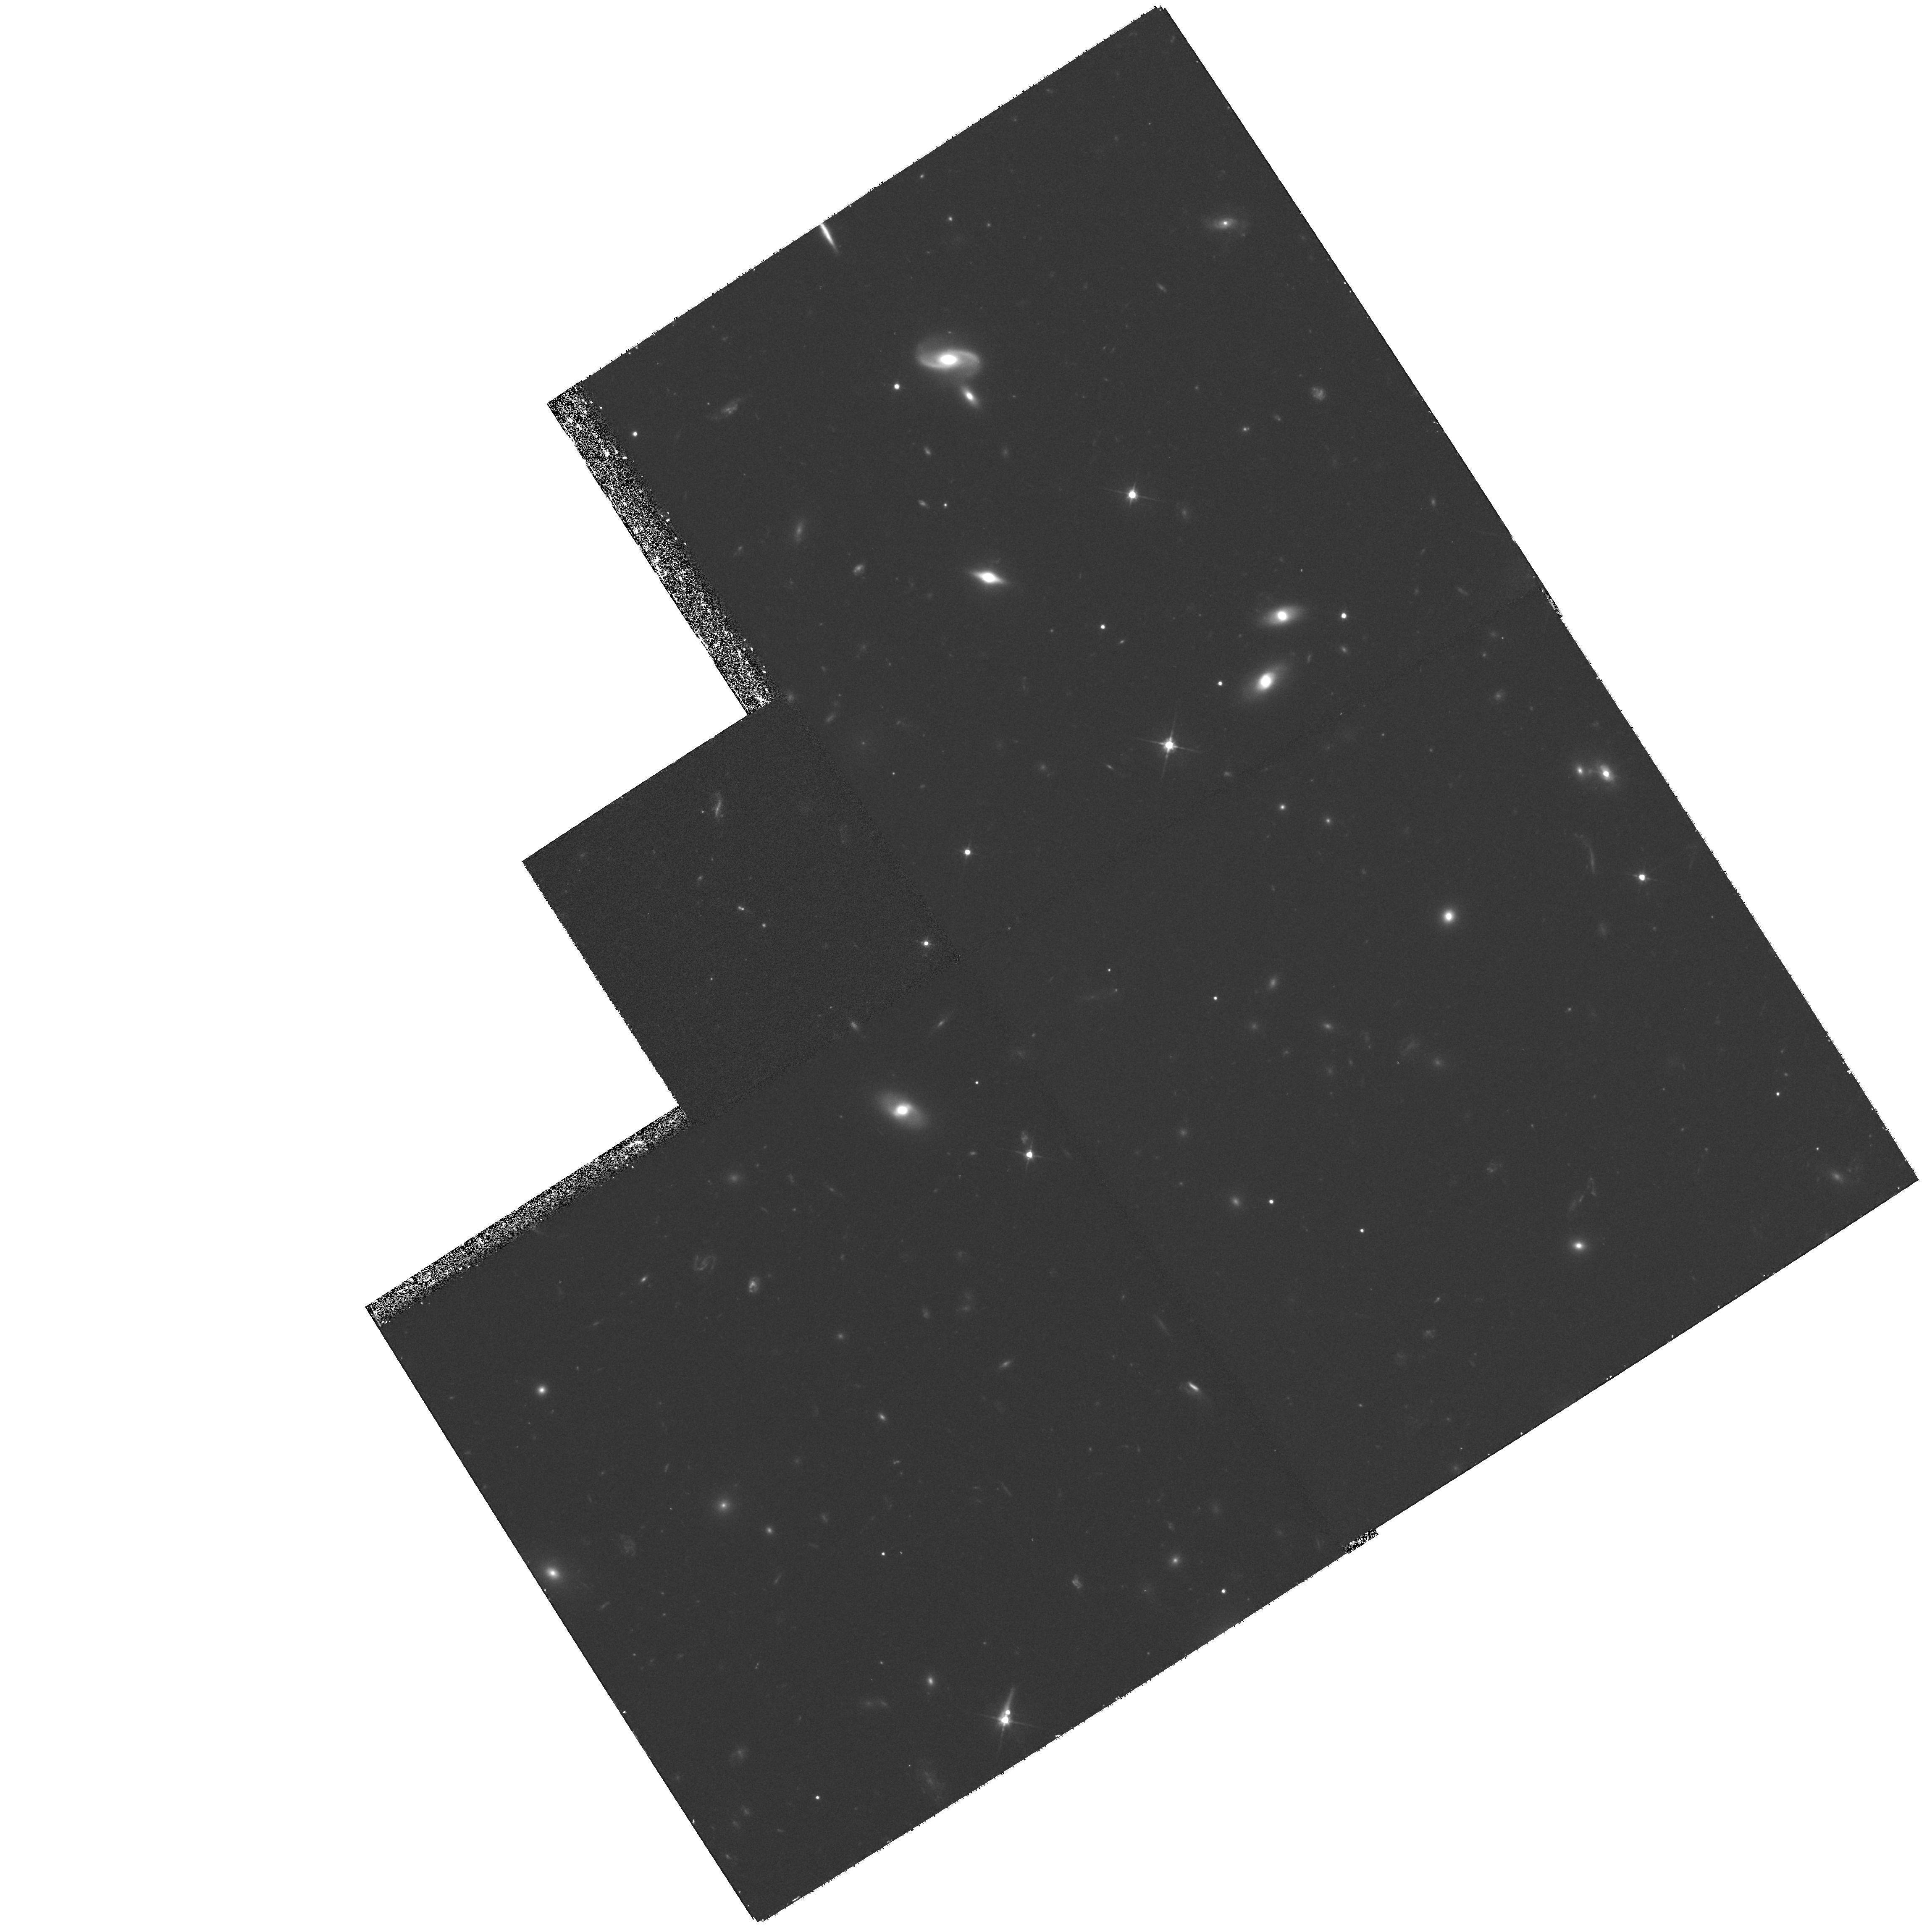
Target: ABELL0868-ENE
Instrument: WFPC2/PC
Filter: F606W
Exposure: 1.2 h
Observation ID: hst_8203_06_wfpc2_pc_f606w_u5cz06

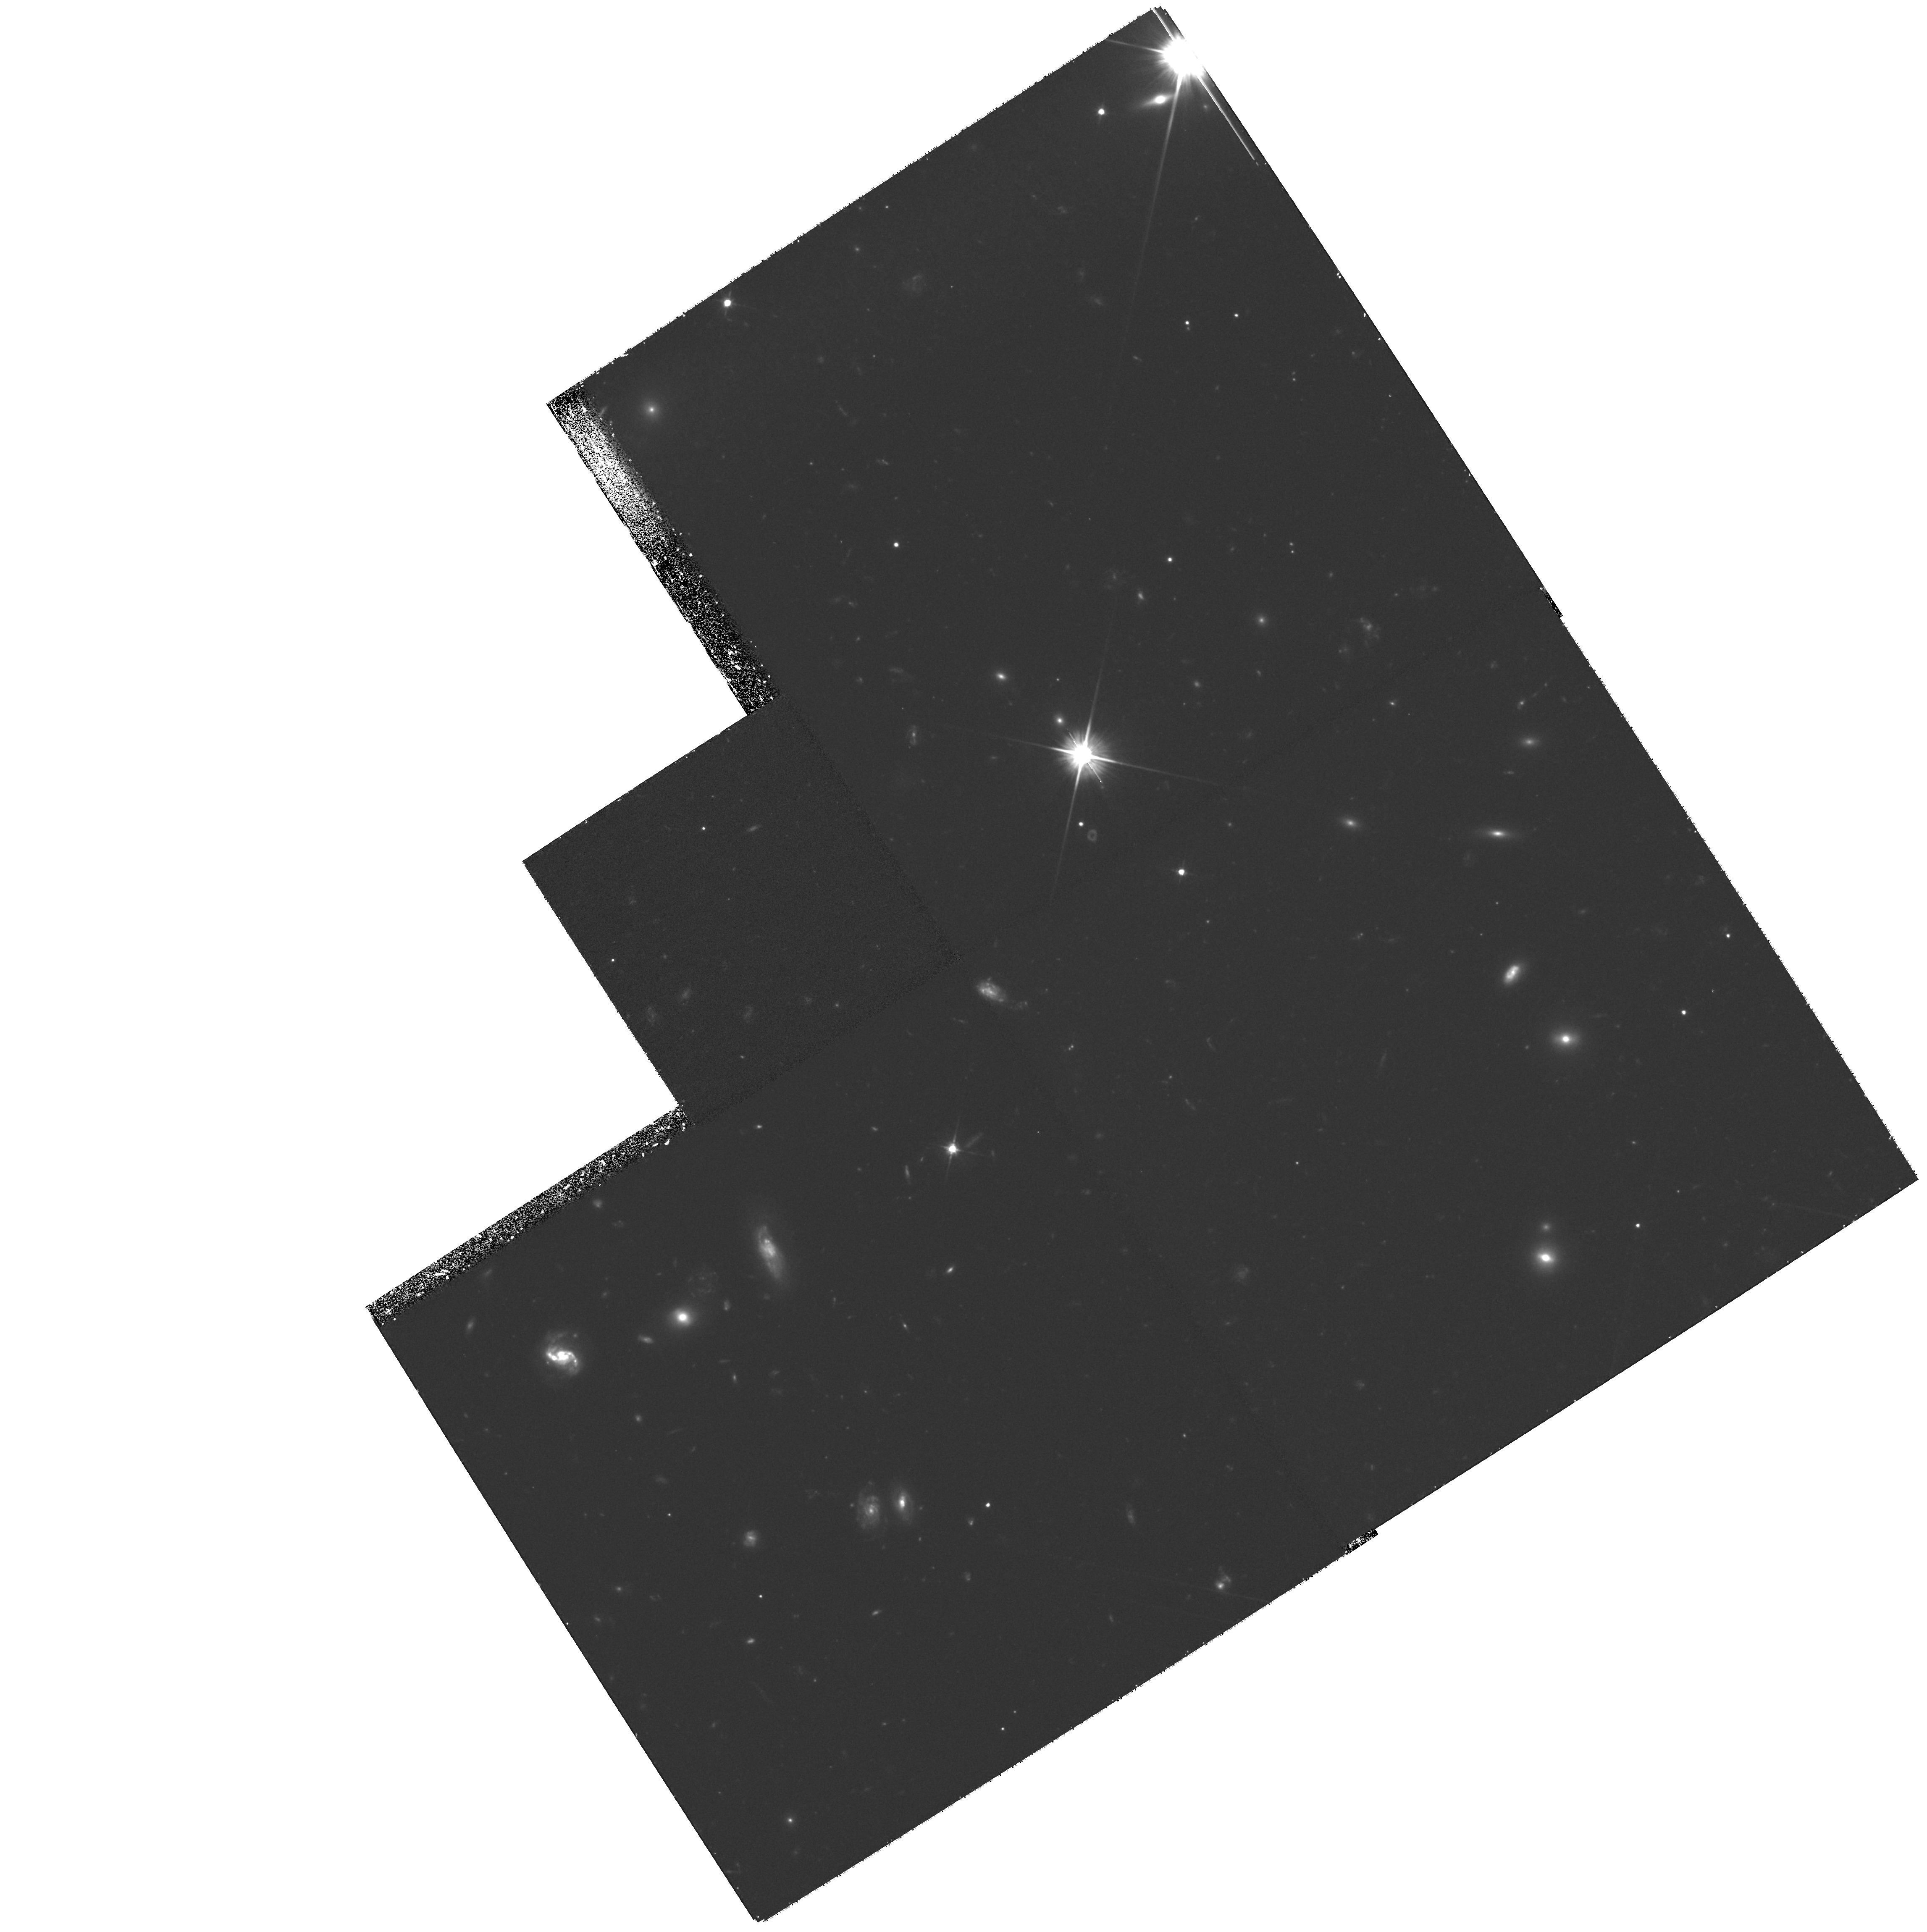
Target: ABELL0868-S
Instrument: WFPC2/PC
Filter: F606W
Exposure: 1.2 h
Observation ID: hst_8203_02_wfpc2_pc_f606w_u5cz02

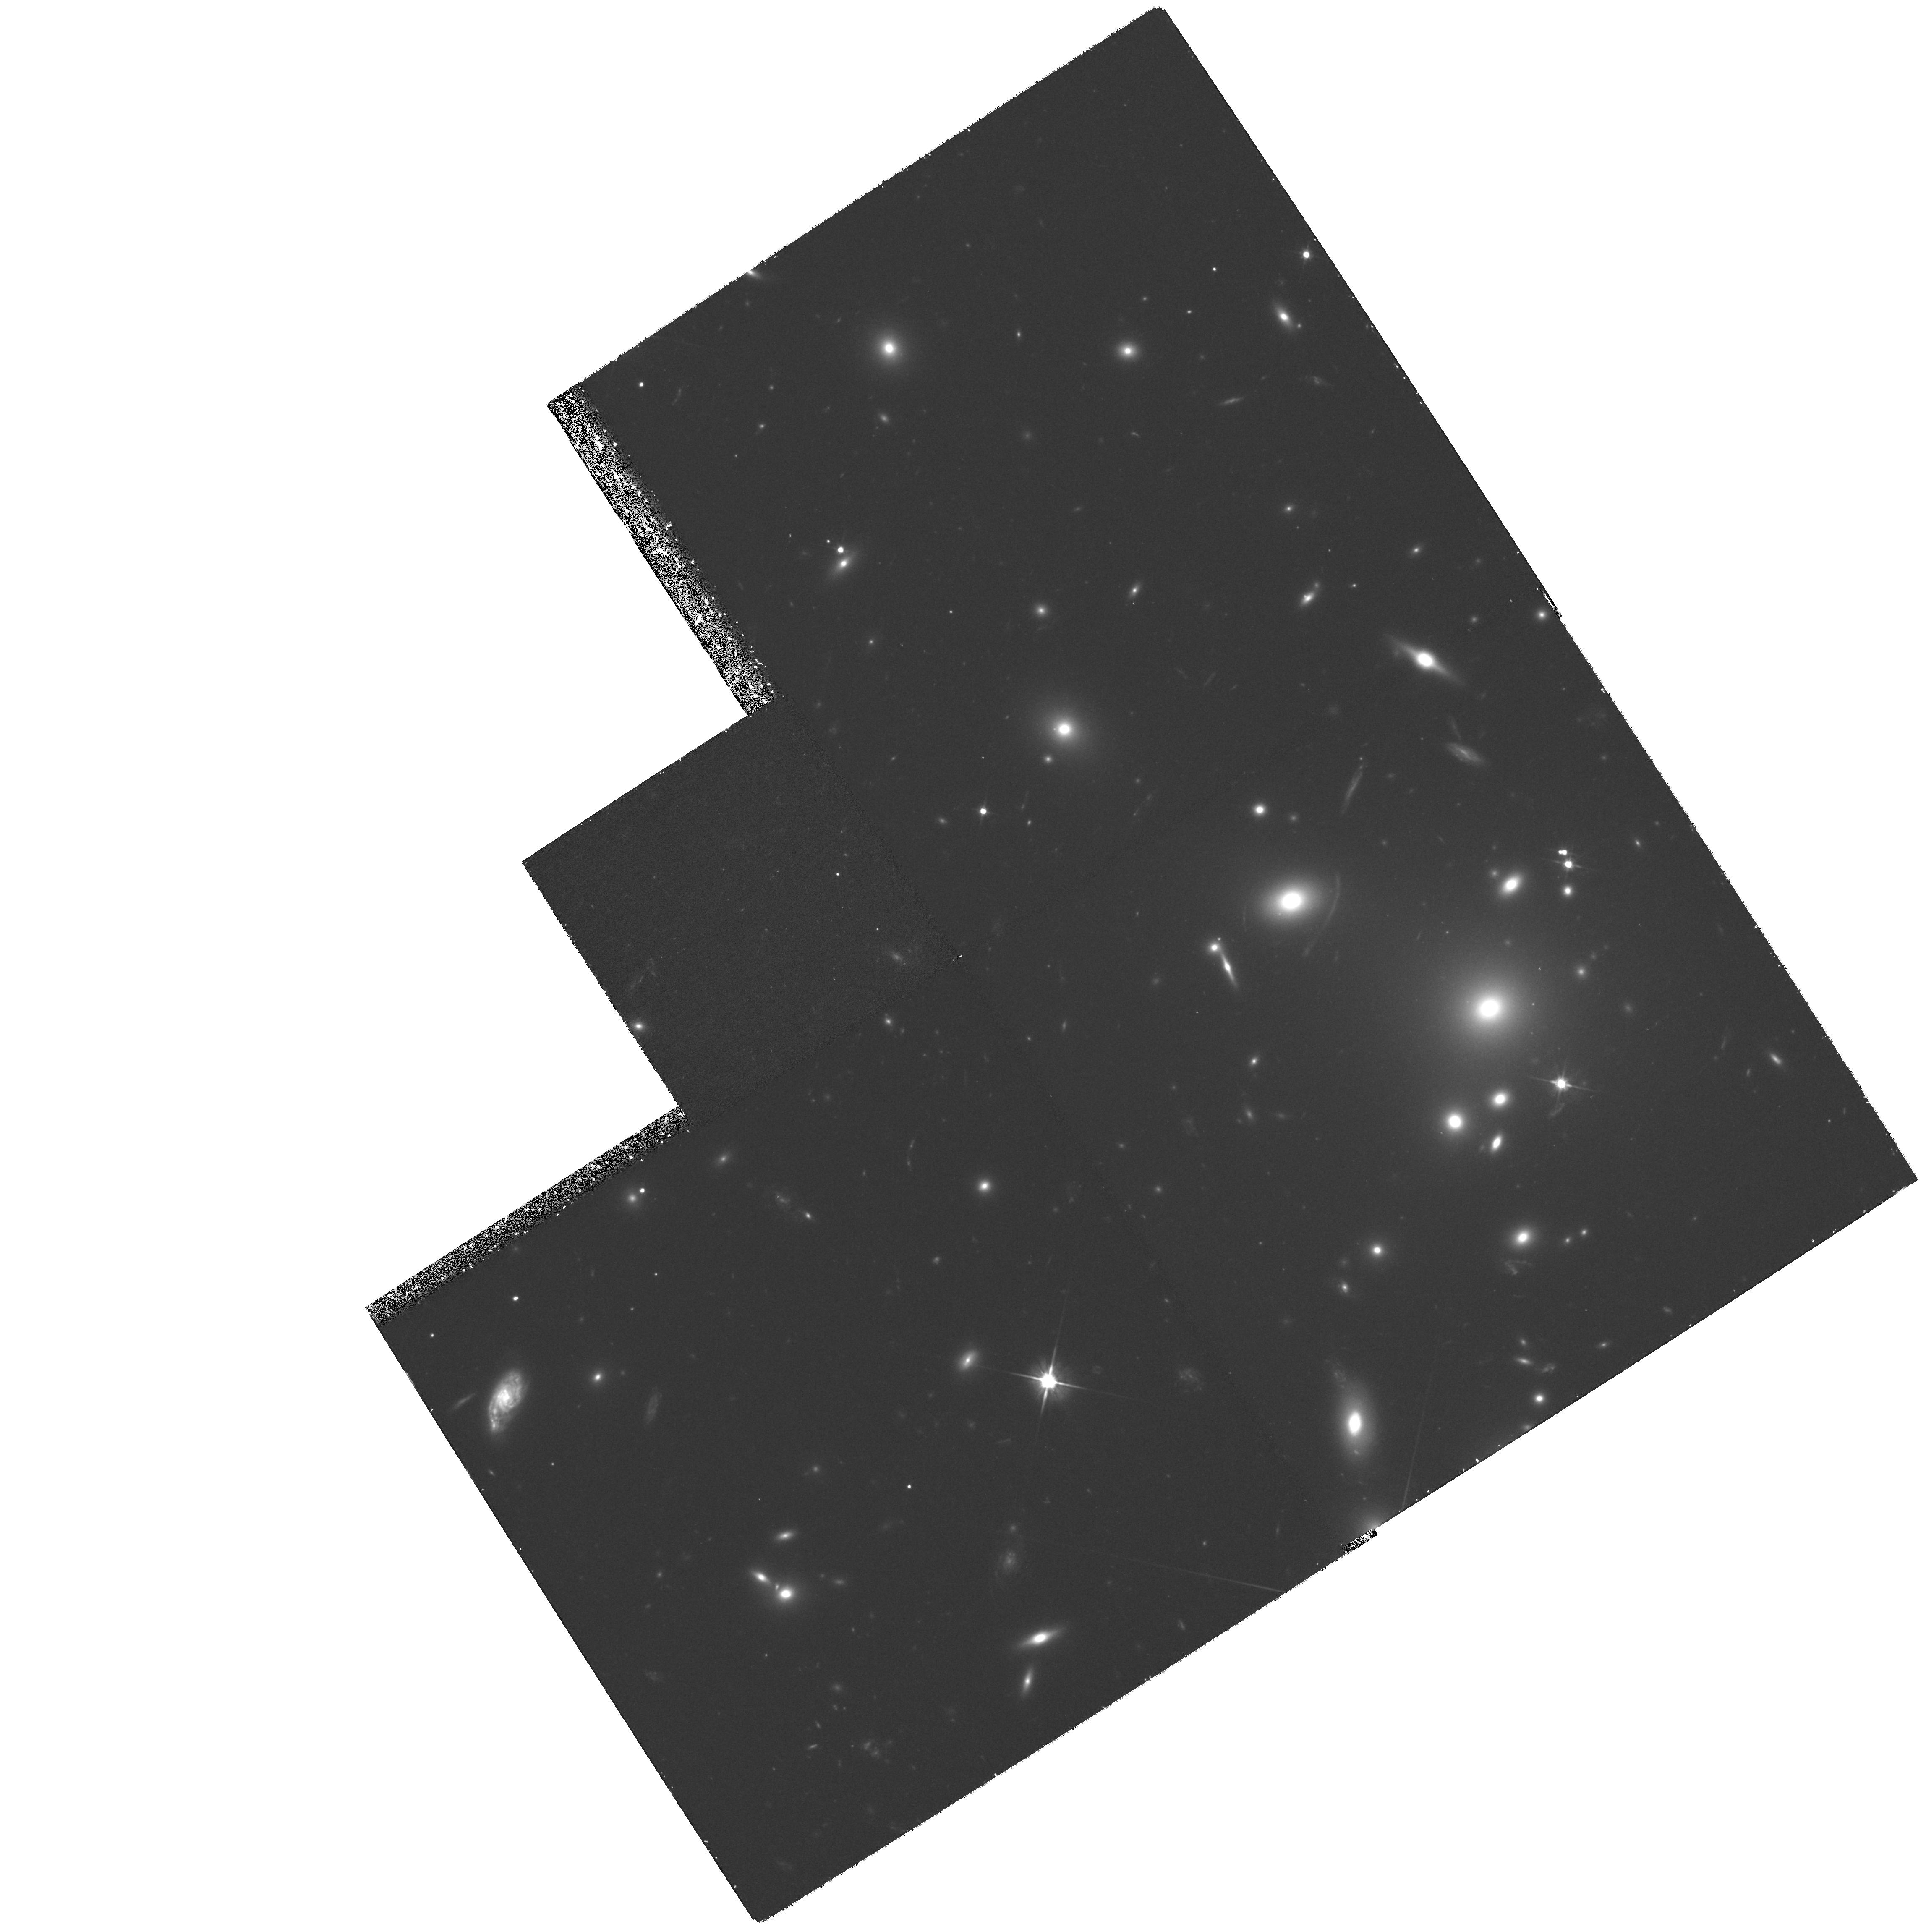
Target: ABELL0868-N
Instrument: WFPC2/PC
Filter: F606W
Exposure: 1.2 h
Observation ID: hst_8203_05_wfpc2_pc_f606w_u5cz05

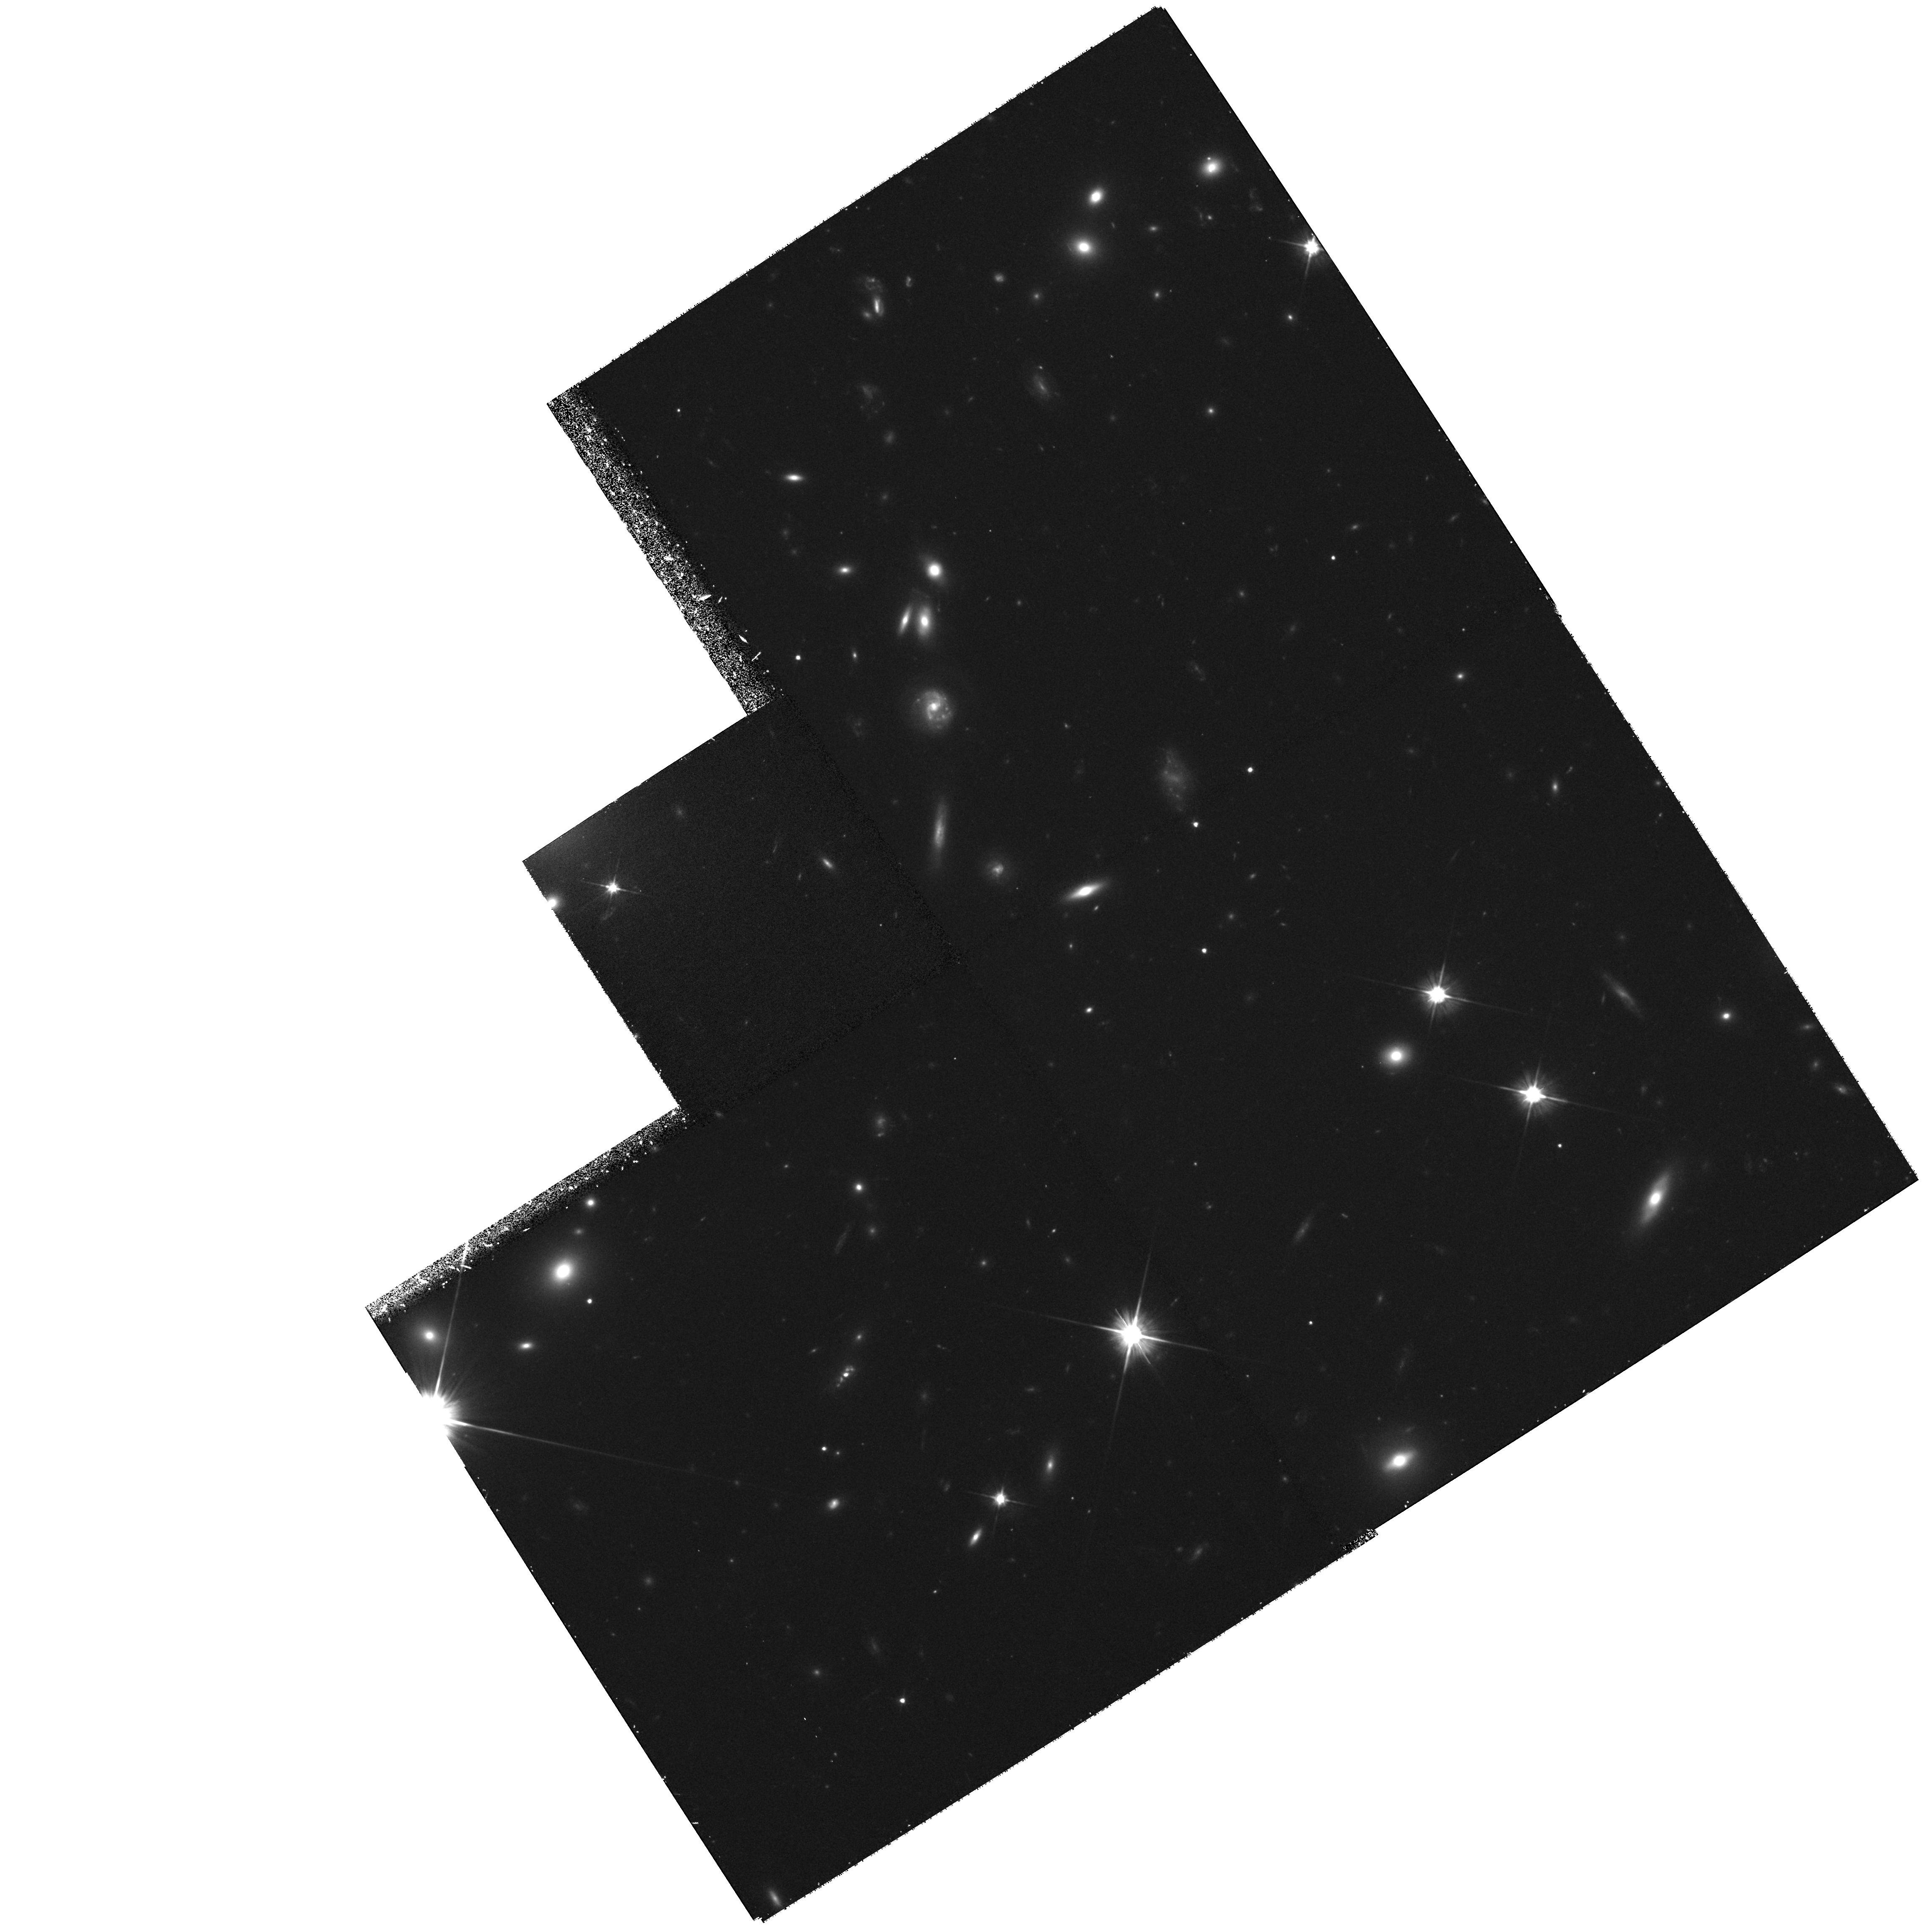
Target: ABELL0868-WNW
Instrument: WFPC2/PC
Filter: F606W
Exposure: 55 min
Observation ID: hst_8203_04_wfpc2_pc_f606w_u5cz04

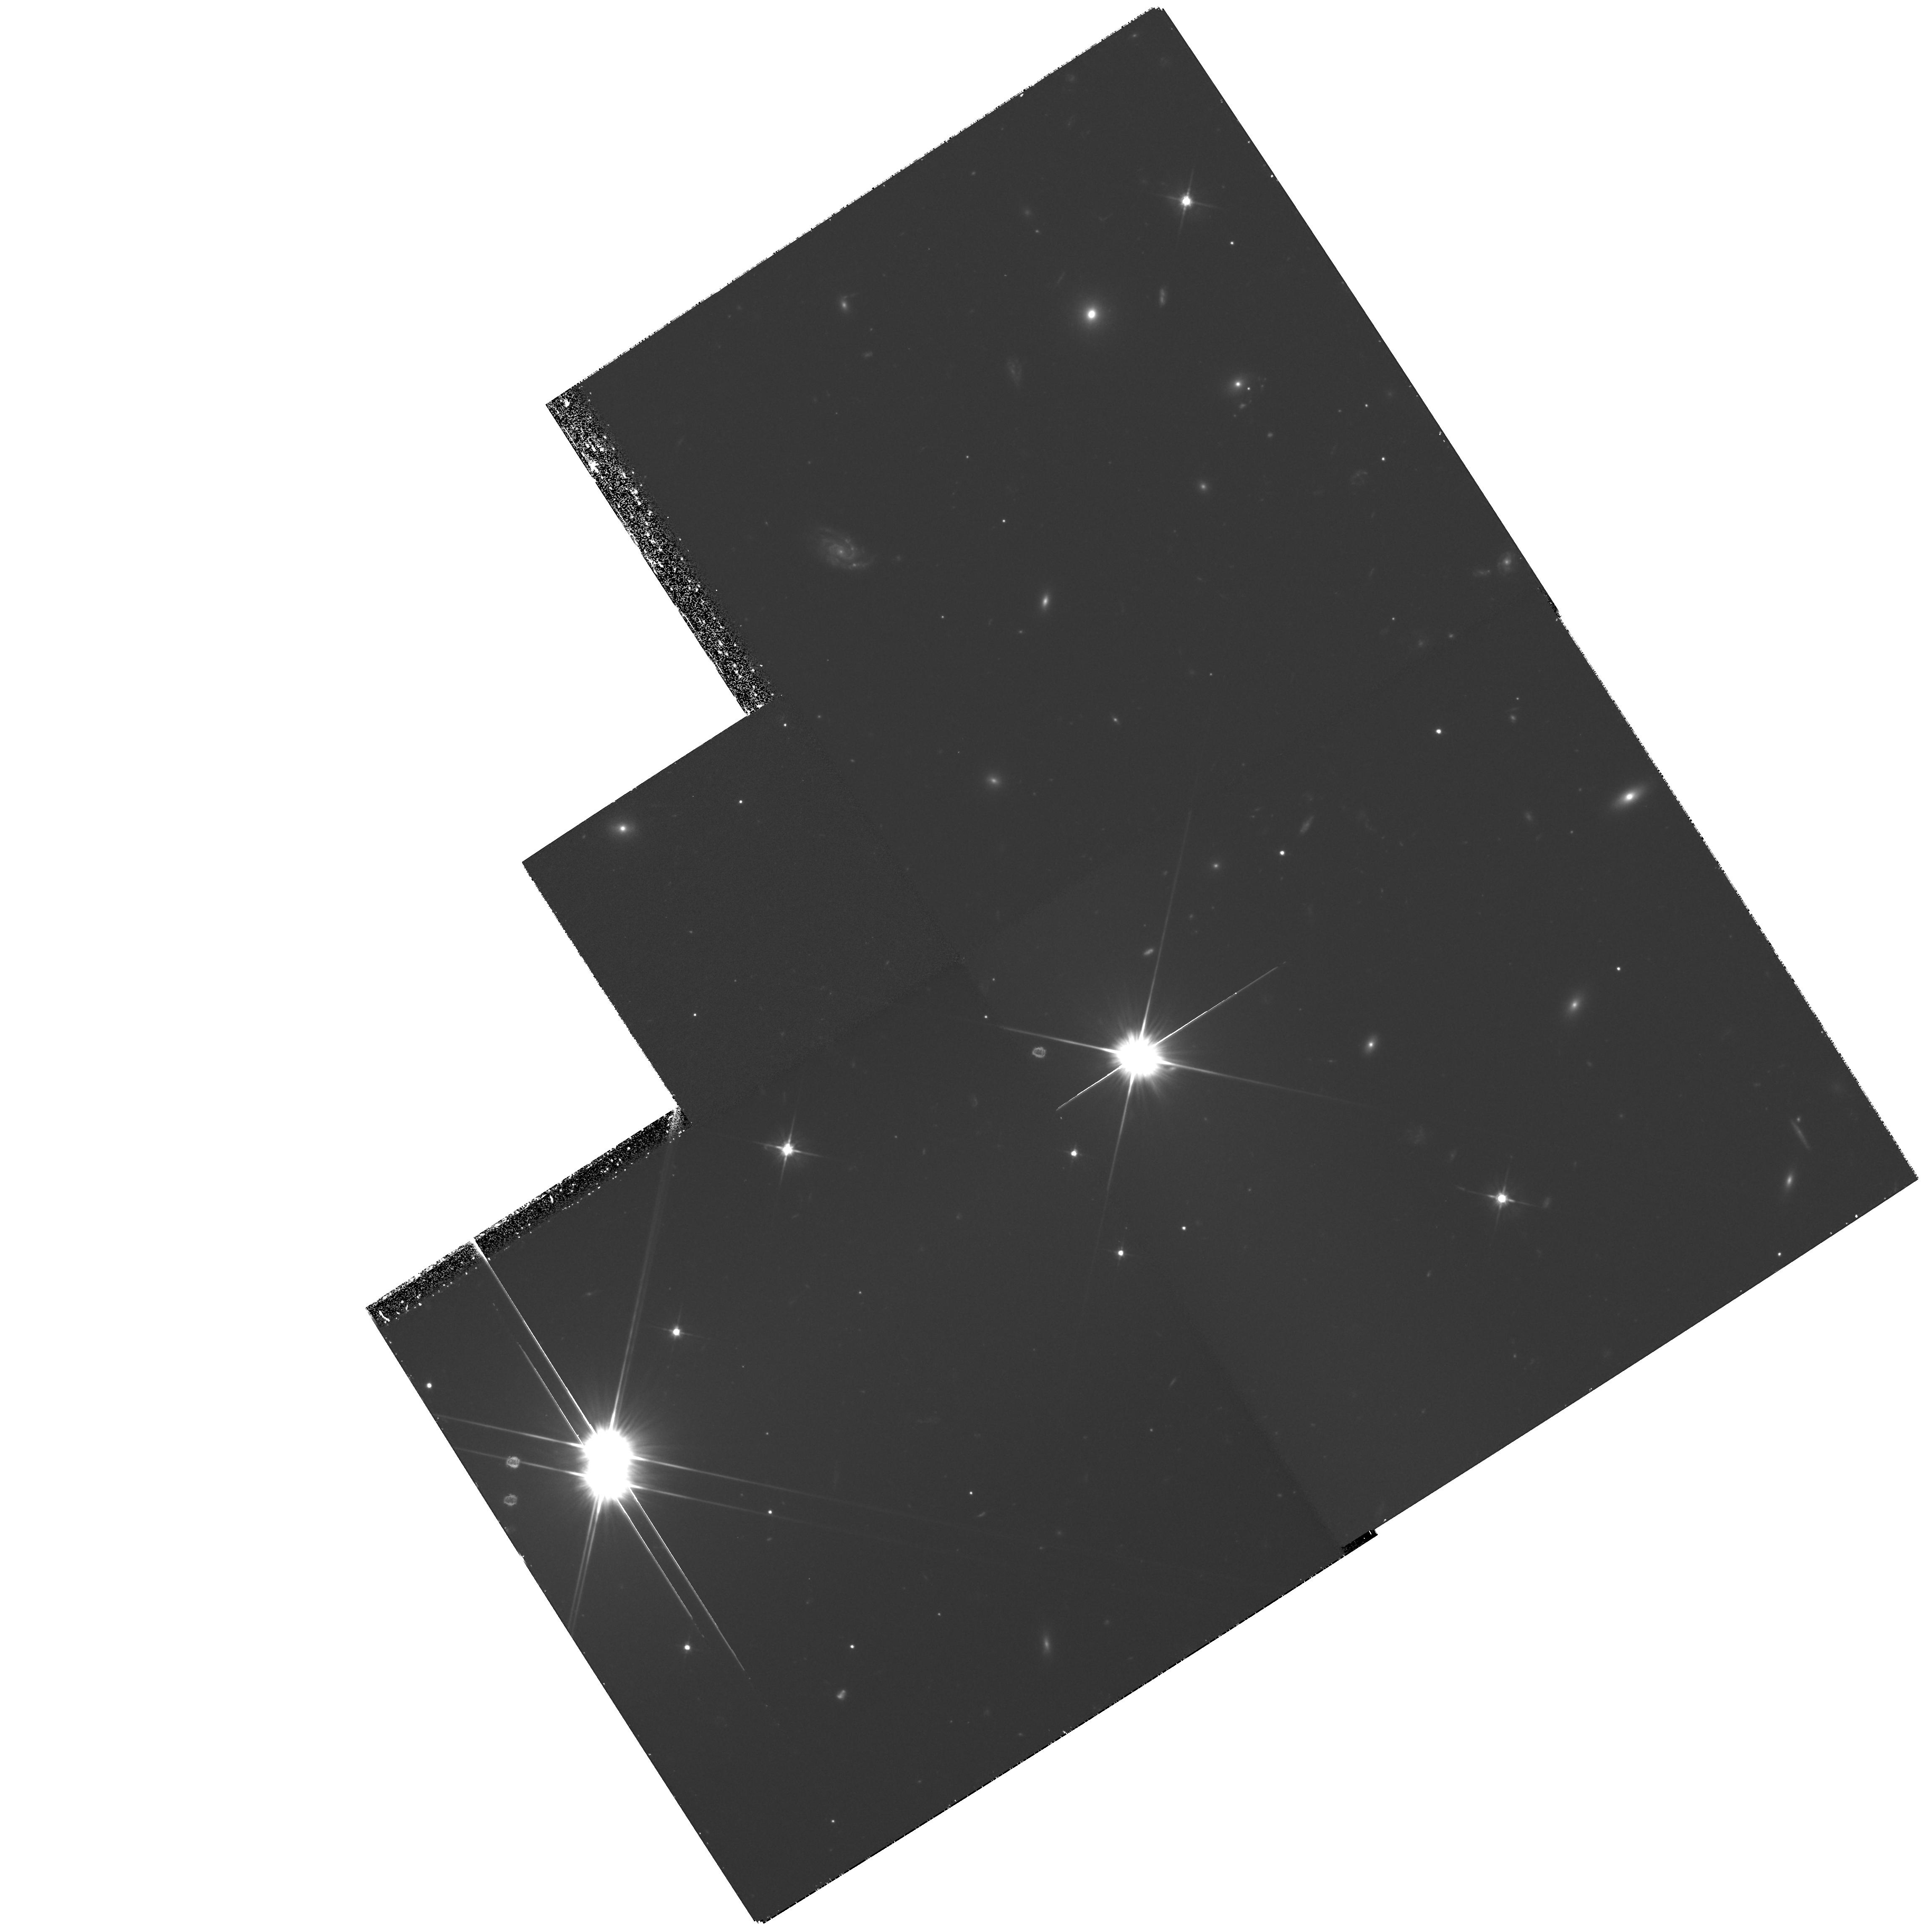
Target: ABELL0868-WSW
Instrument: WFPC2/PC
Filter: F606W
Exposure: 1.2 h
Observation ID: hst_8203_01_wfpc2_pc_f606w_u5cz01

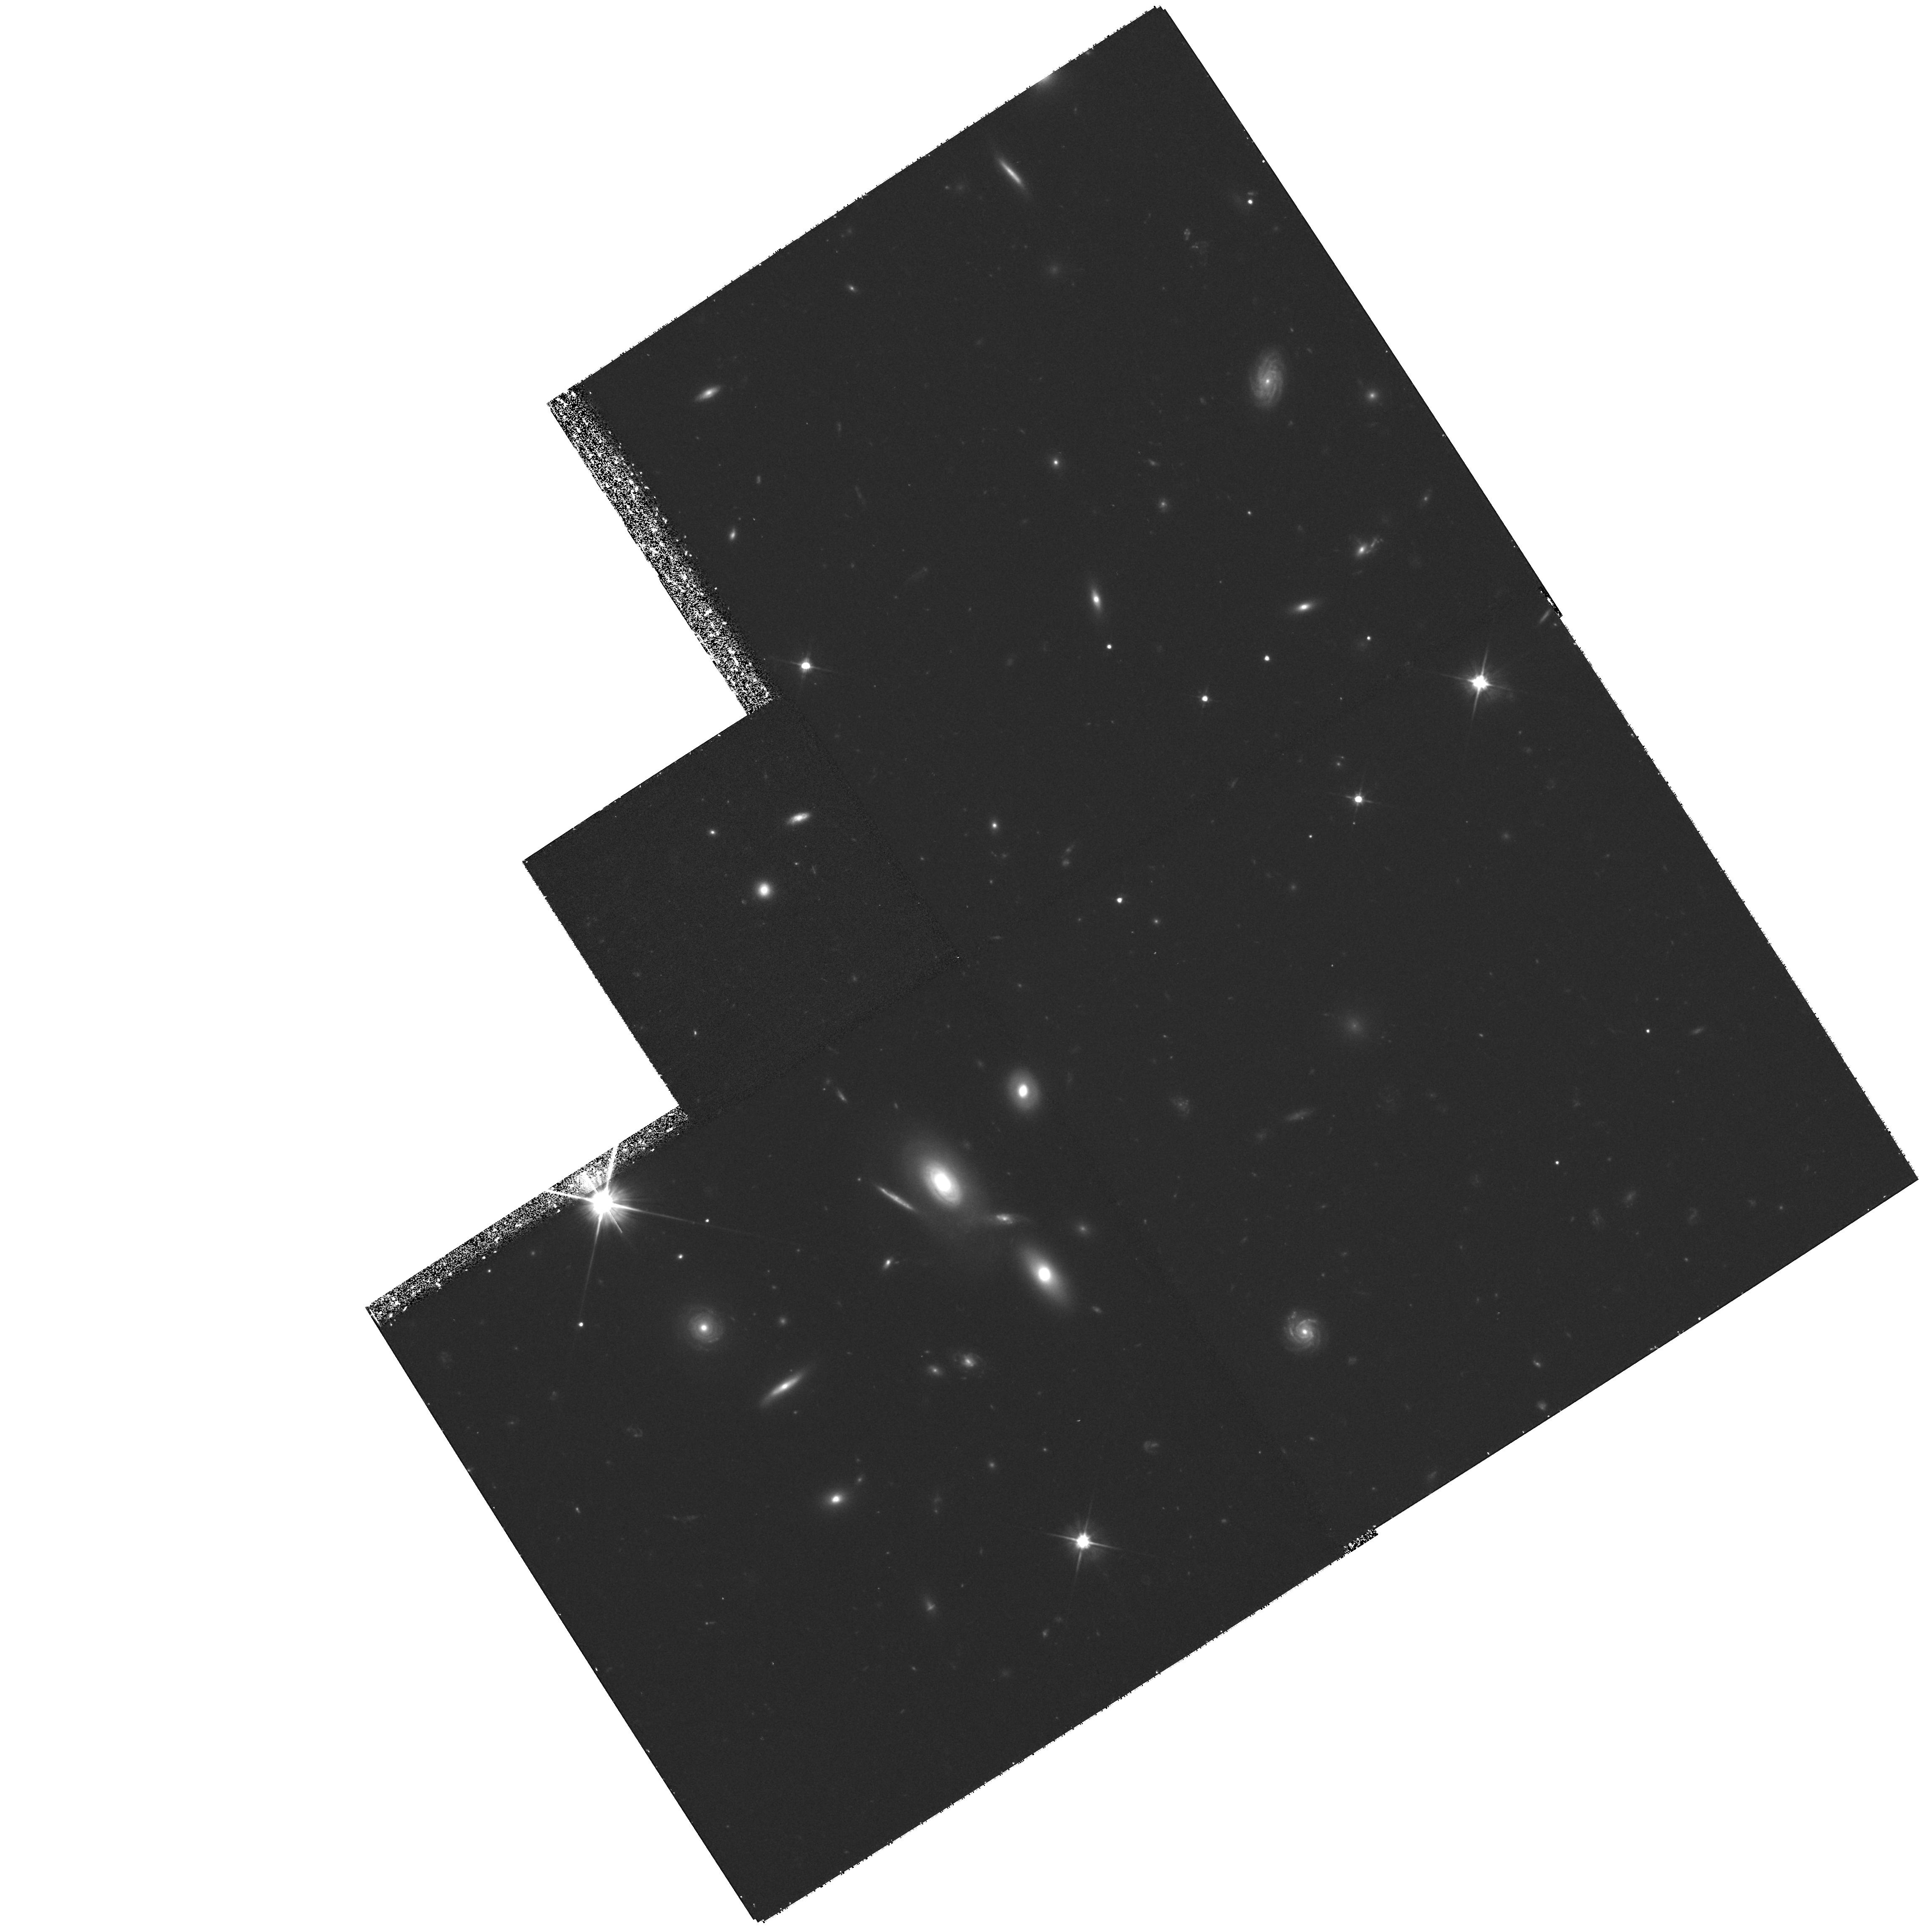
Target: ABELL0868-ESE
Instrument: WFPC2/PC
Filter: F606W
Exposure: 1.2 h
Observation ID: hst_8203_03_wfpc2_pc_f606w_u5cz03

Dwarf busting in Abell 868 (PI: Driver, Simon P.)

We request 24 orbits to obtain a deep mosaic (6 * 4-orbit pointings) of the central region of A868, a rich Abell cluster which we have imaged comprehensively from the ground. The objective is to identify and characterise the morphological nature of the dwarf galaxy population(s) responsible for the steep upturn seen in this cluster's luminosity function. While similar upturns have been reported in many clusters, the specifics of the dwarf population remain unknown as these objects cannot be resolved from the ground. What type of dwarf galaxies are they ? Is there more than one population contributing ? How are they clustered ? By obtaining deep high-resolution HST WFPC2 imaging over a central field roughly 7.5' * 3.75' we will be able to measure morphologies, light- profiles and the clustering properties of the dwarf population(s) down to M_I = -16 mags (H_o=75kms^-1Mpc^-1). Although we shall primarily concentrate on the dwarf galaxies, we will also recover the cluster's morphological luminosity distributions for elliptical, spirals and irregulars over a broad absolute magnitude range (-24 < M_I < -16 mags) as well as the more quantitative bivariate brightness distribution (- 24 < M_I < -16 mags, 17.0 < mu_e^I < 25 mags per sq arcsec). Comparing these results to those recently derived for the general field will provide an insight into the environmental influences on morphology and surface brightness.